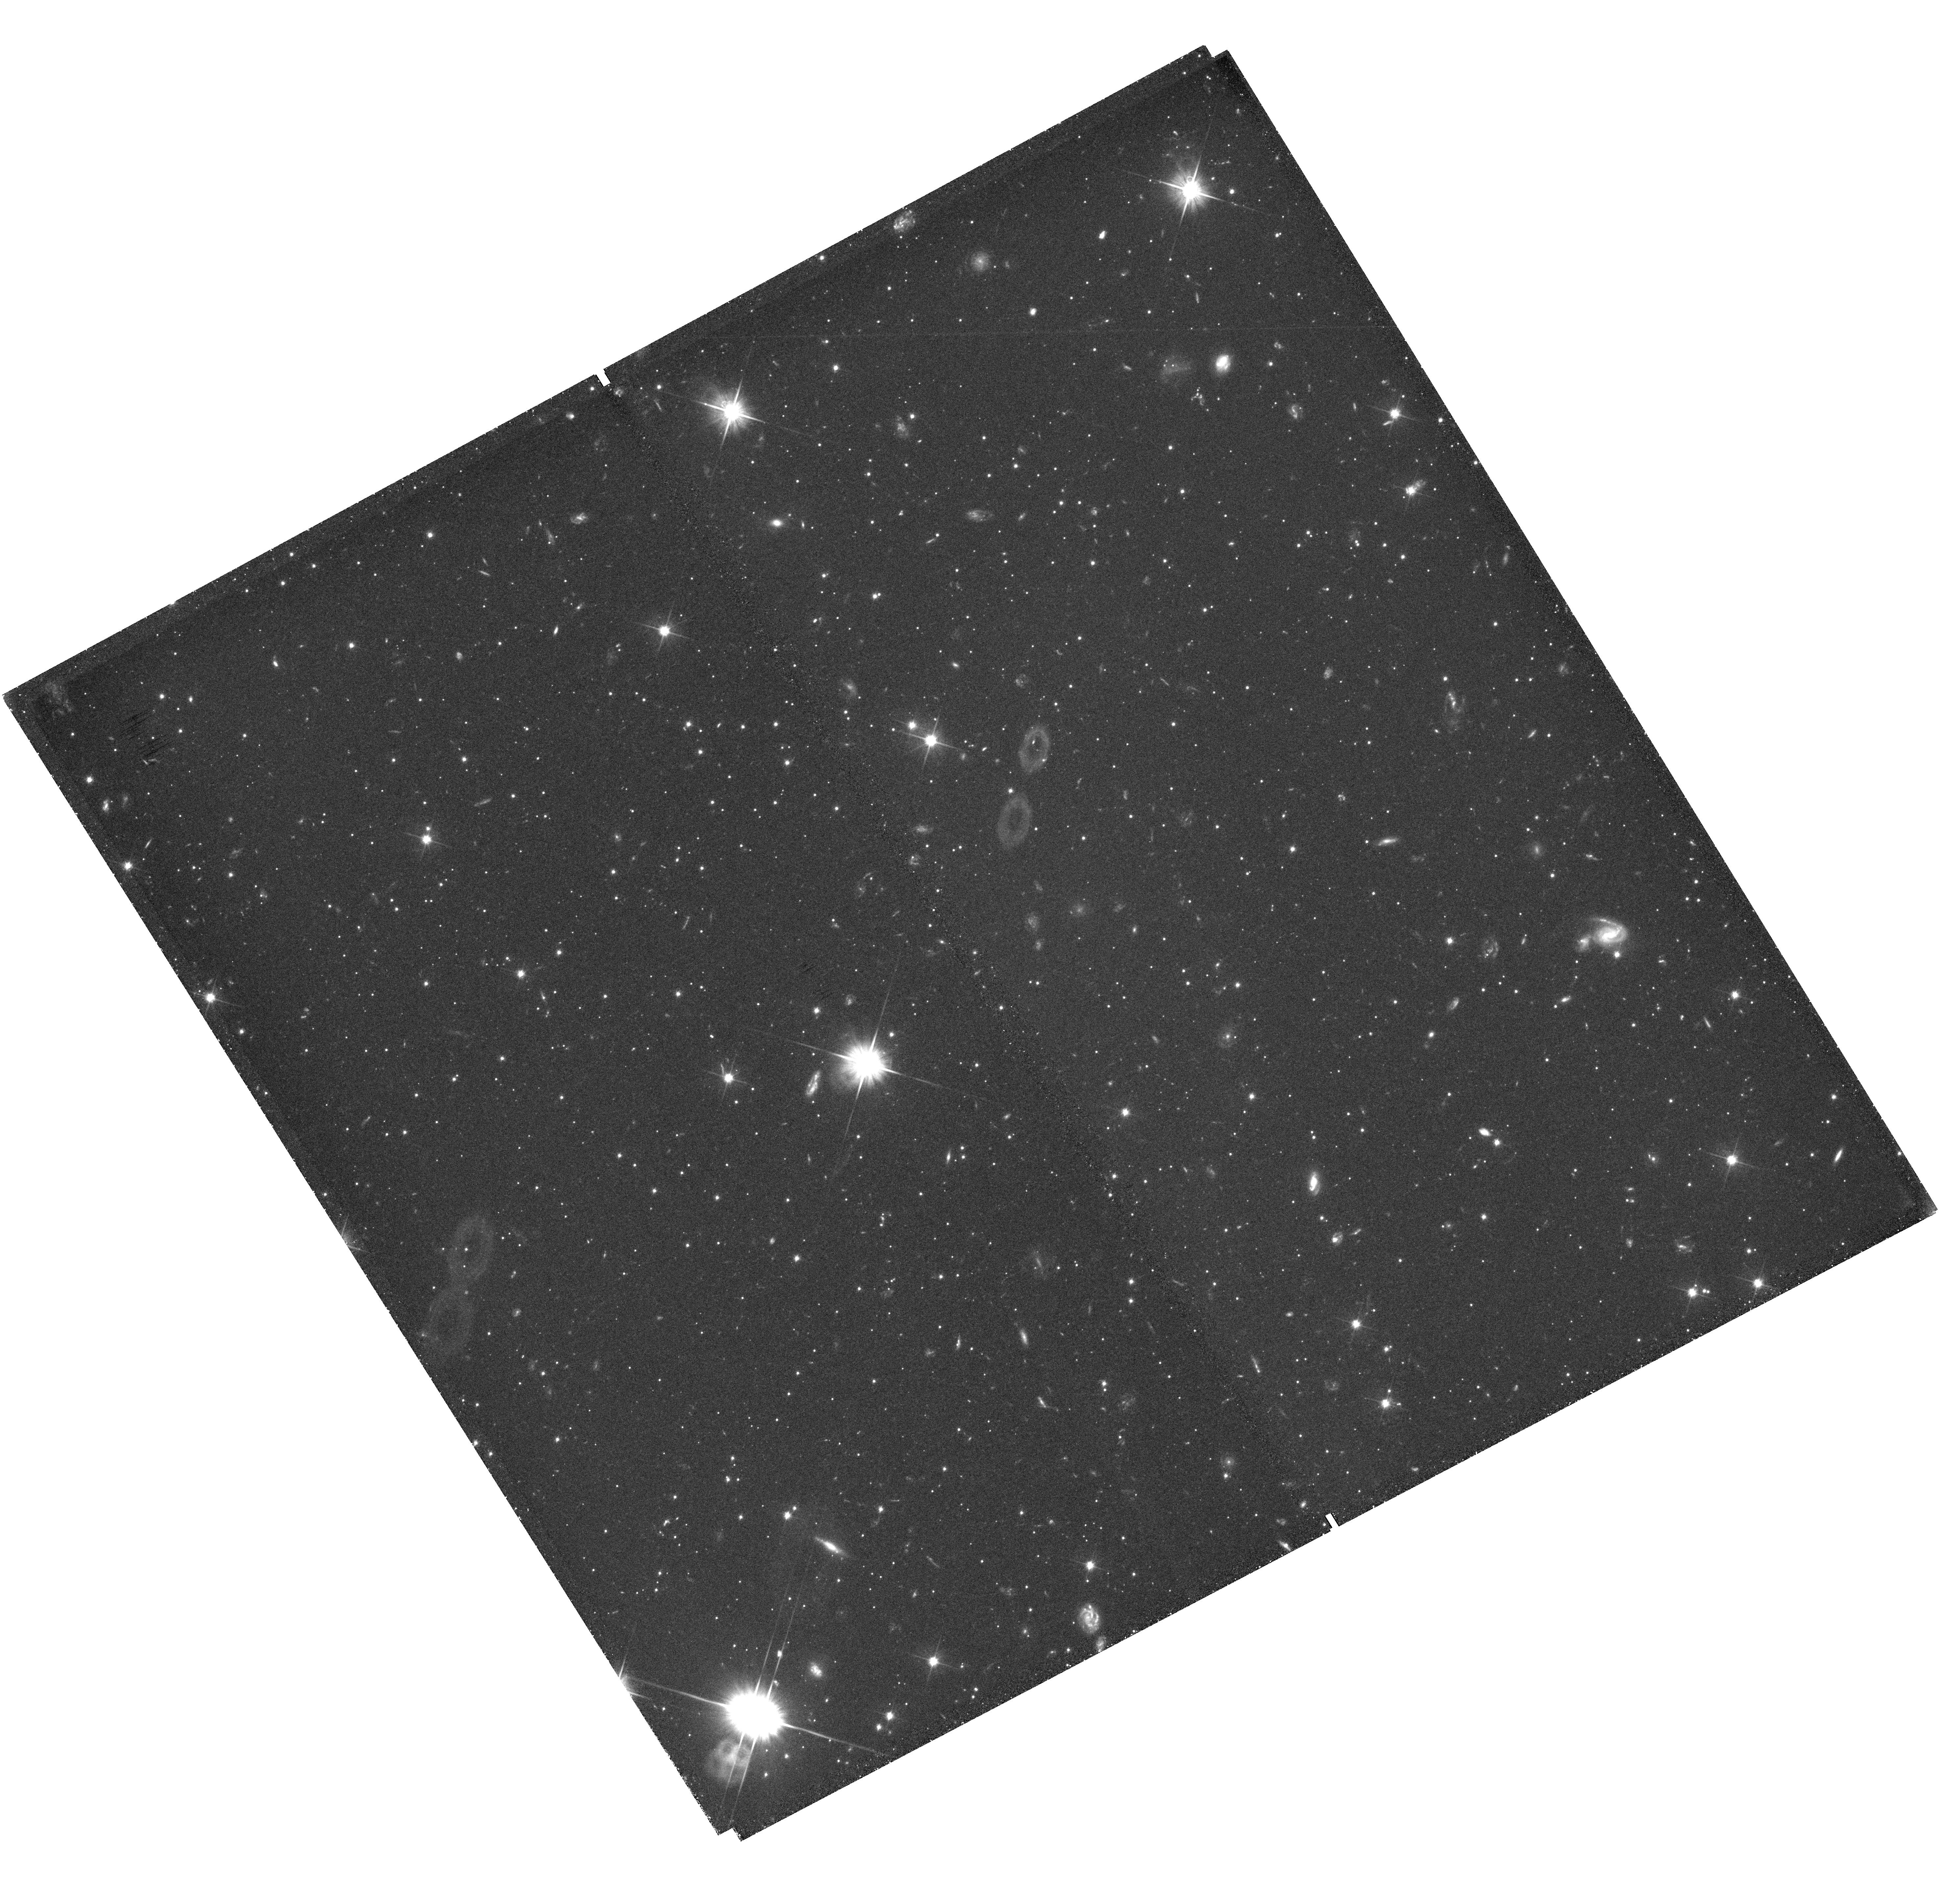
Target: field at RA 8.212°, Dec -70.453°. Instrument: WFC3/UVIS. Filter: F606W. Exposure: 1.7 h. Observation ID: hst_13673_02_wfc3_uvis_f606w_ick302

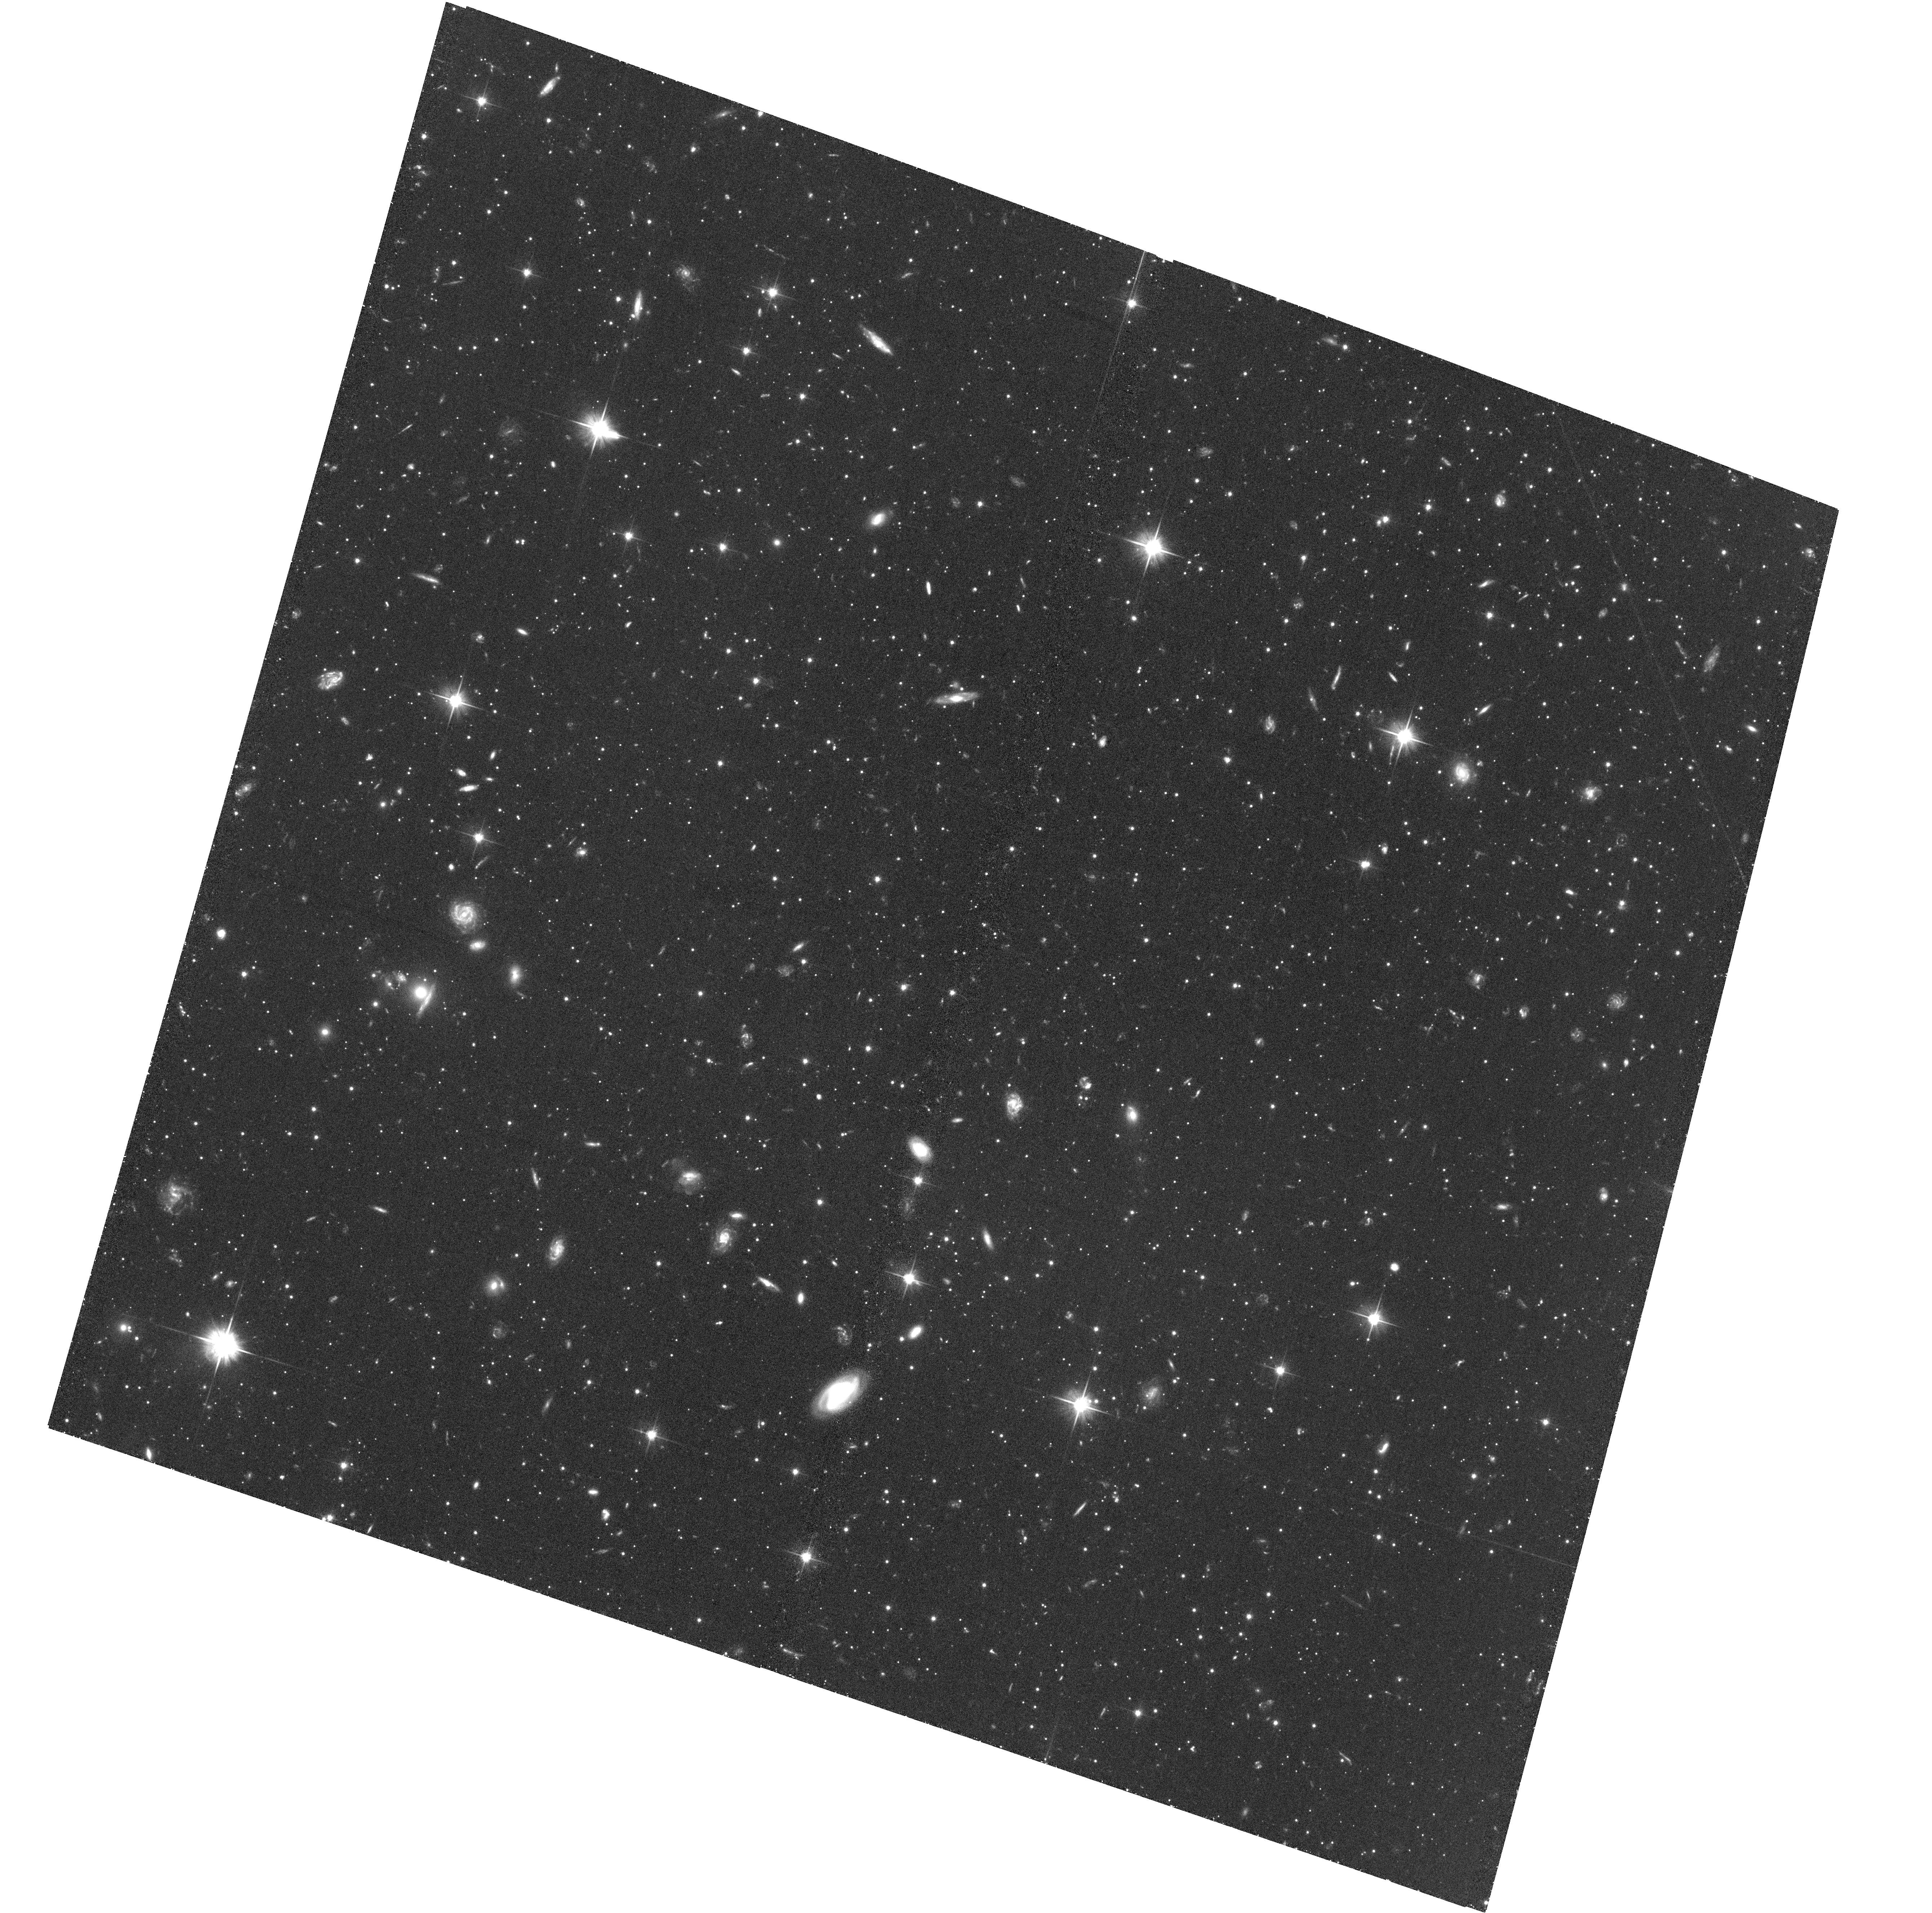
Target: QJ0033-1. Instrument: ACS/WFC. Filter: F606W. Exposure: 1.6 h. Observation ID: hst_13673_01_acs_wfc_f606w_jck301

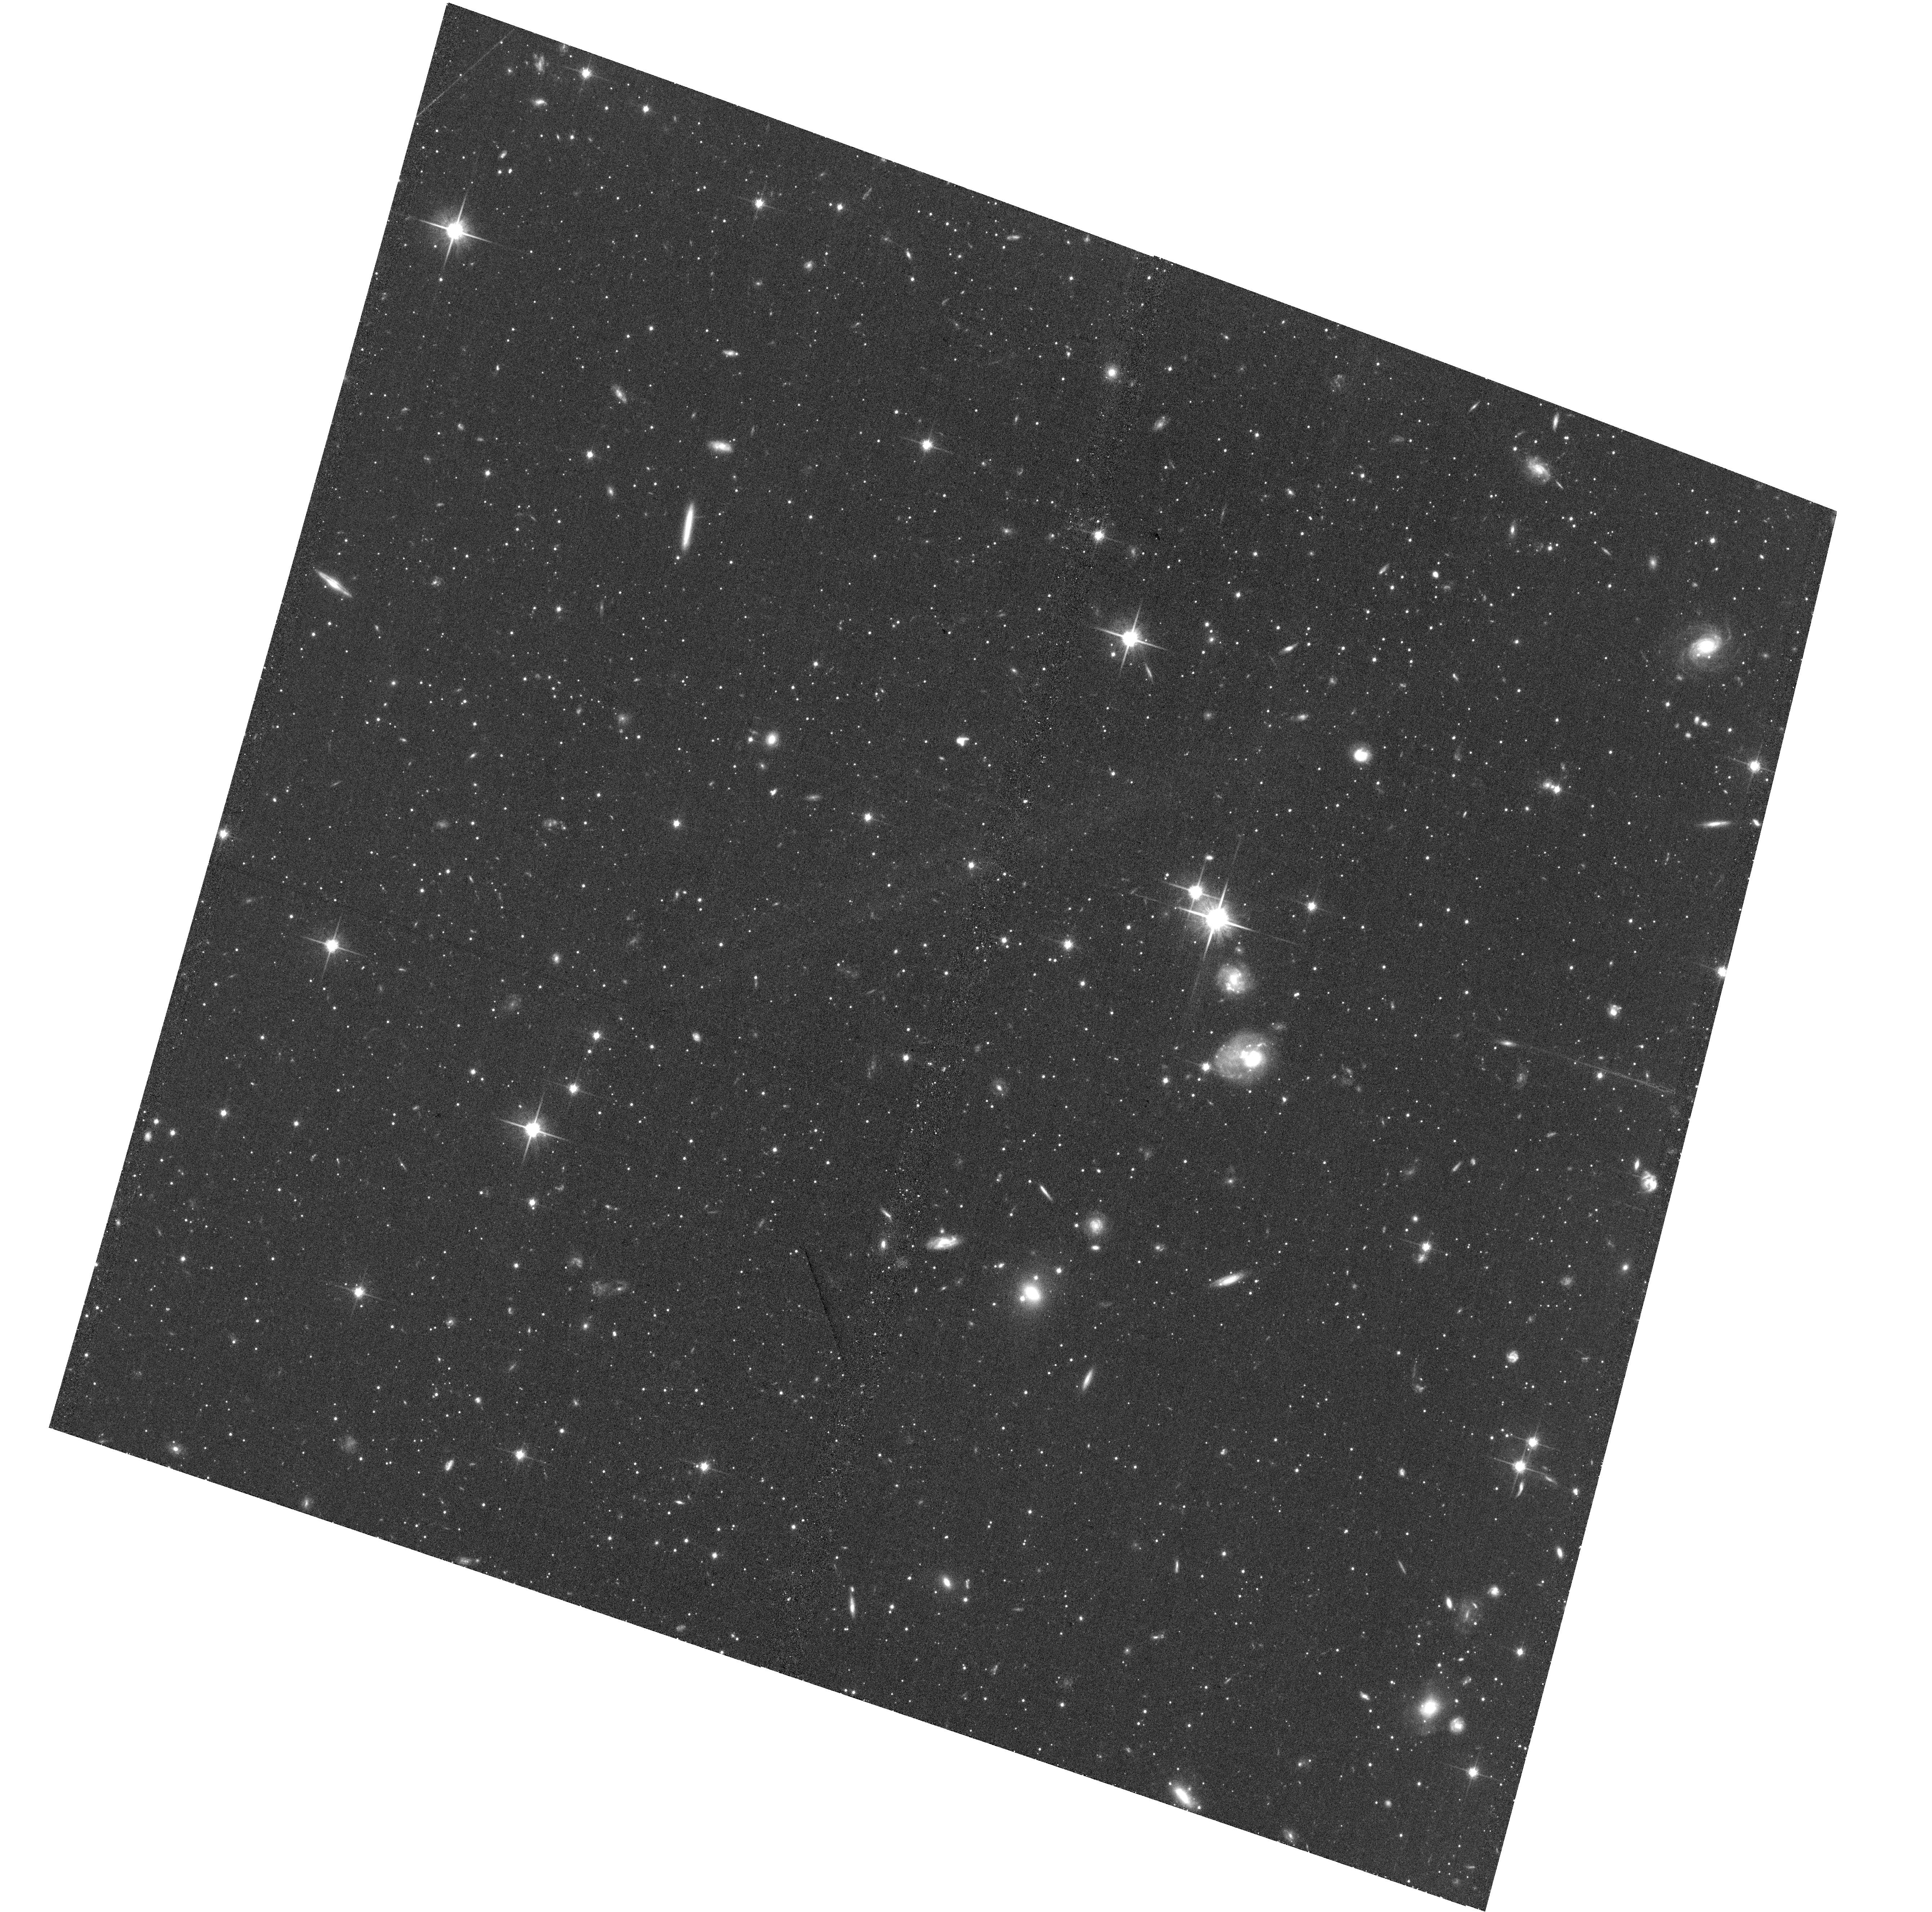
Target: QJ0033-2. Instrument: ACS/WFC. Filter: F814W. Exposure: 45 min. Observation ID: hst_13673_02_acs_wfc_f814w_jck302

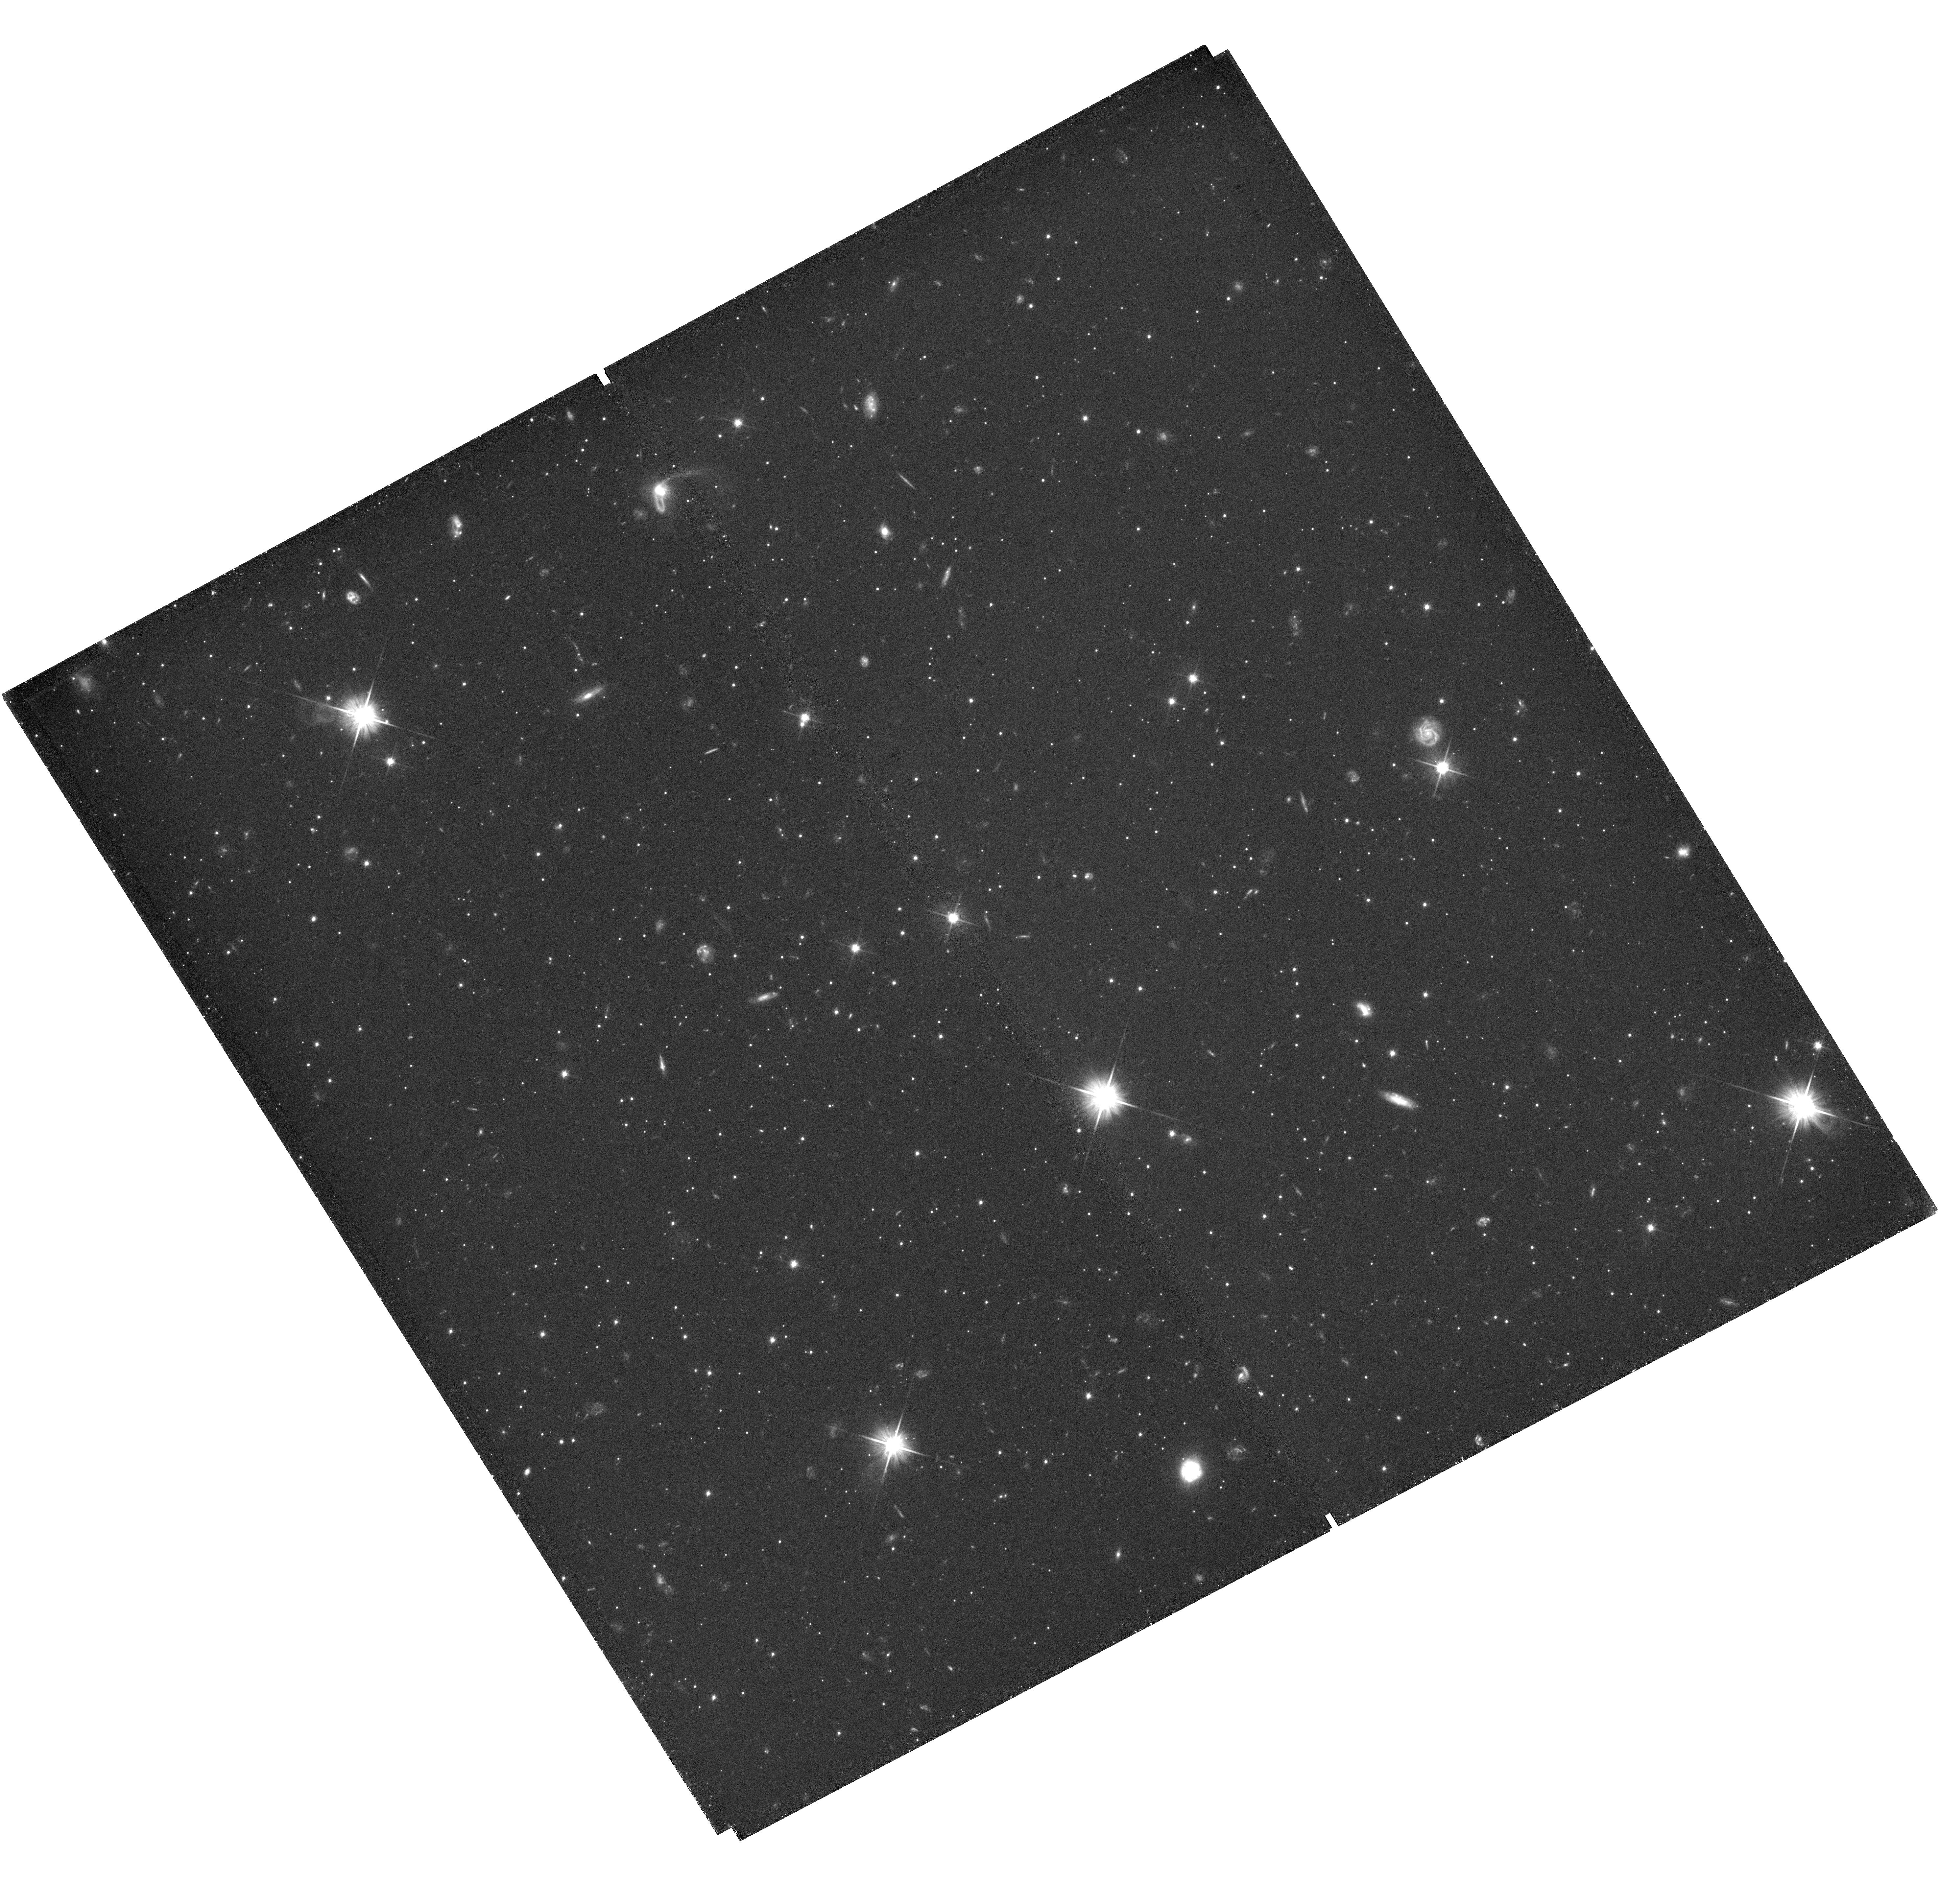
Target: field at RA 8.154°, Dec -70.393°. Instrument: WFC3/UVIS. Filter: F606W. Exposure: 1.7 h. Observation ID: hst_13673_01_wfc3_uvis_f606w_ick301

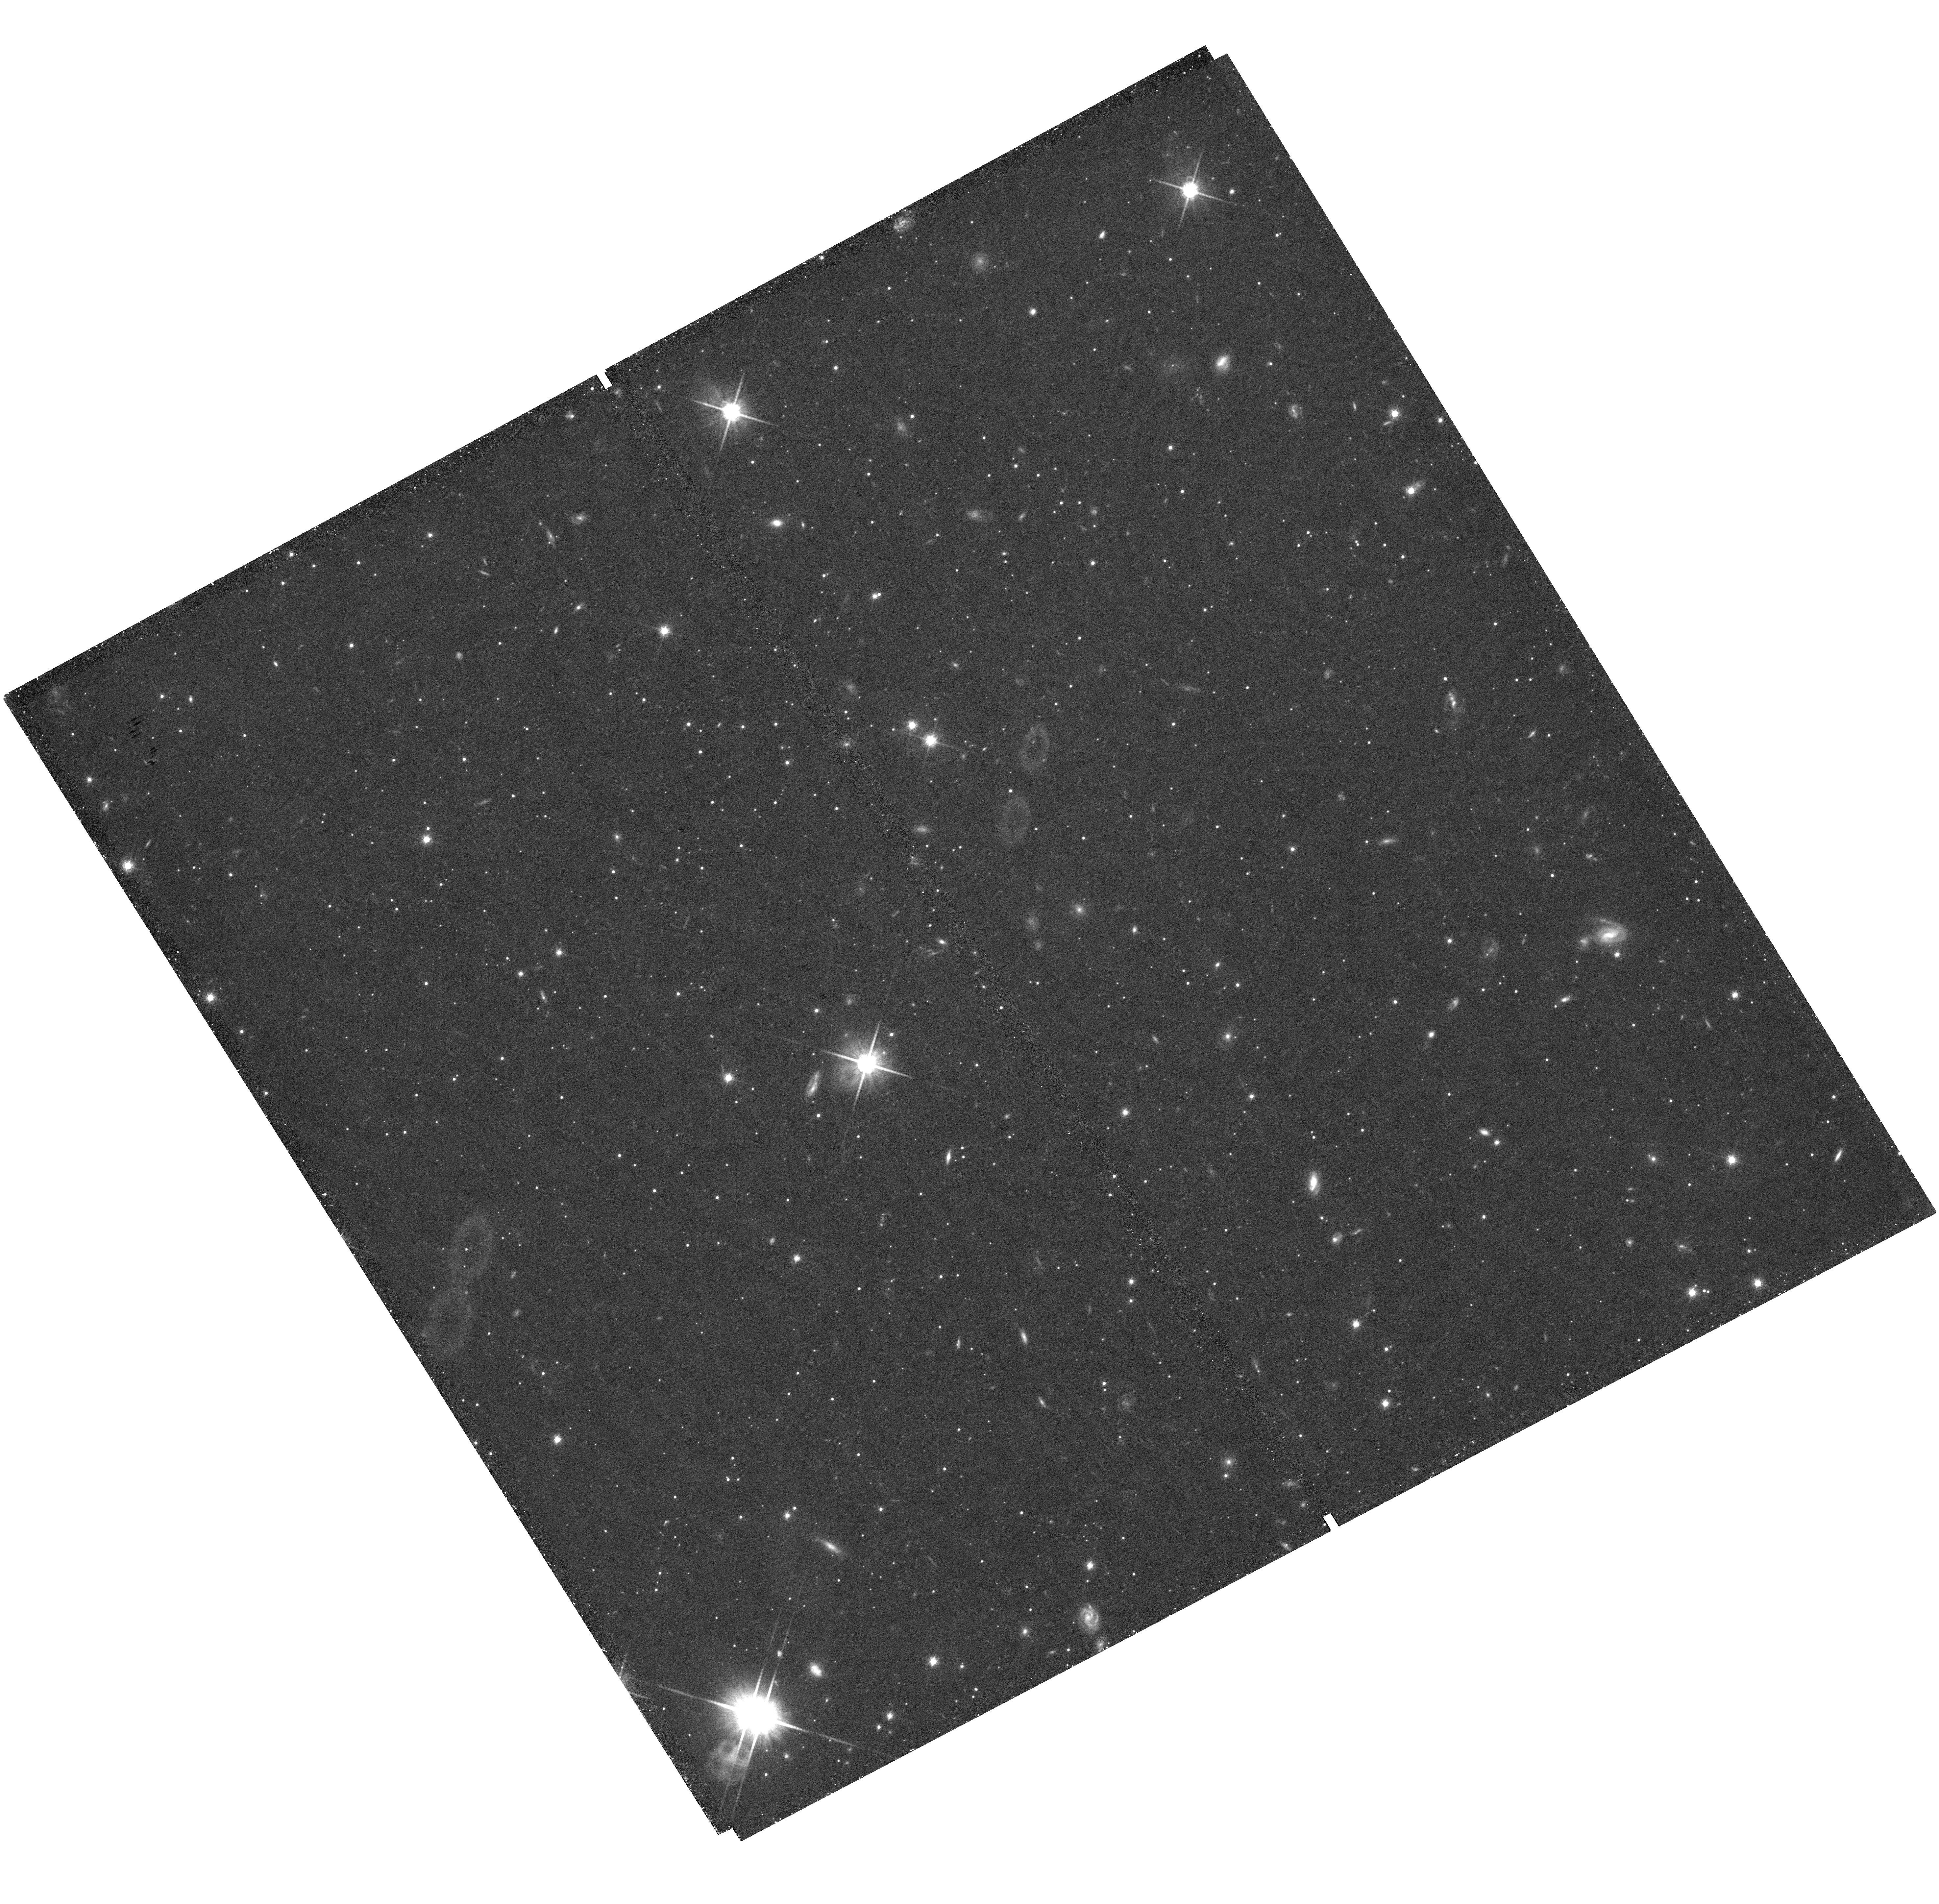
Target: field at RA 8.210°, Dec -70.454°. Instrument: WFC3/UVIS. Filter: F814W. Exposure: 48 min. Observation ID: hst_13673_02_wfc3_uvis_f814w_ick302

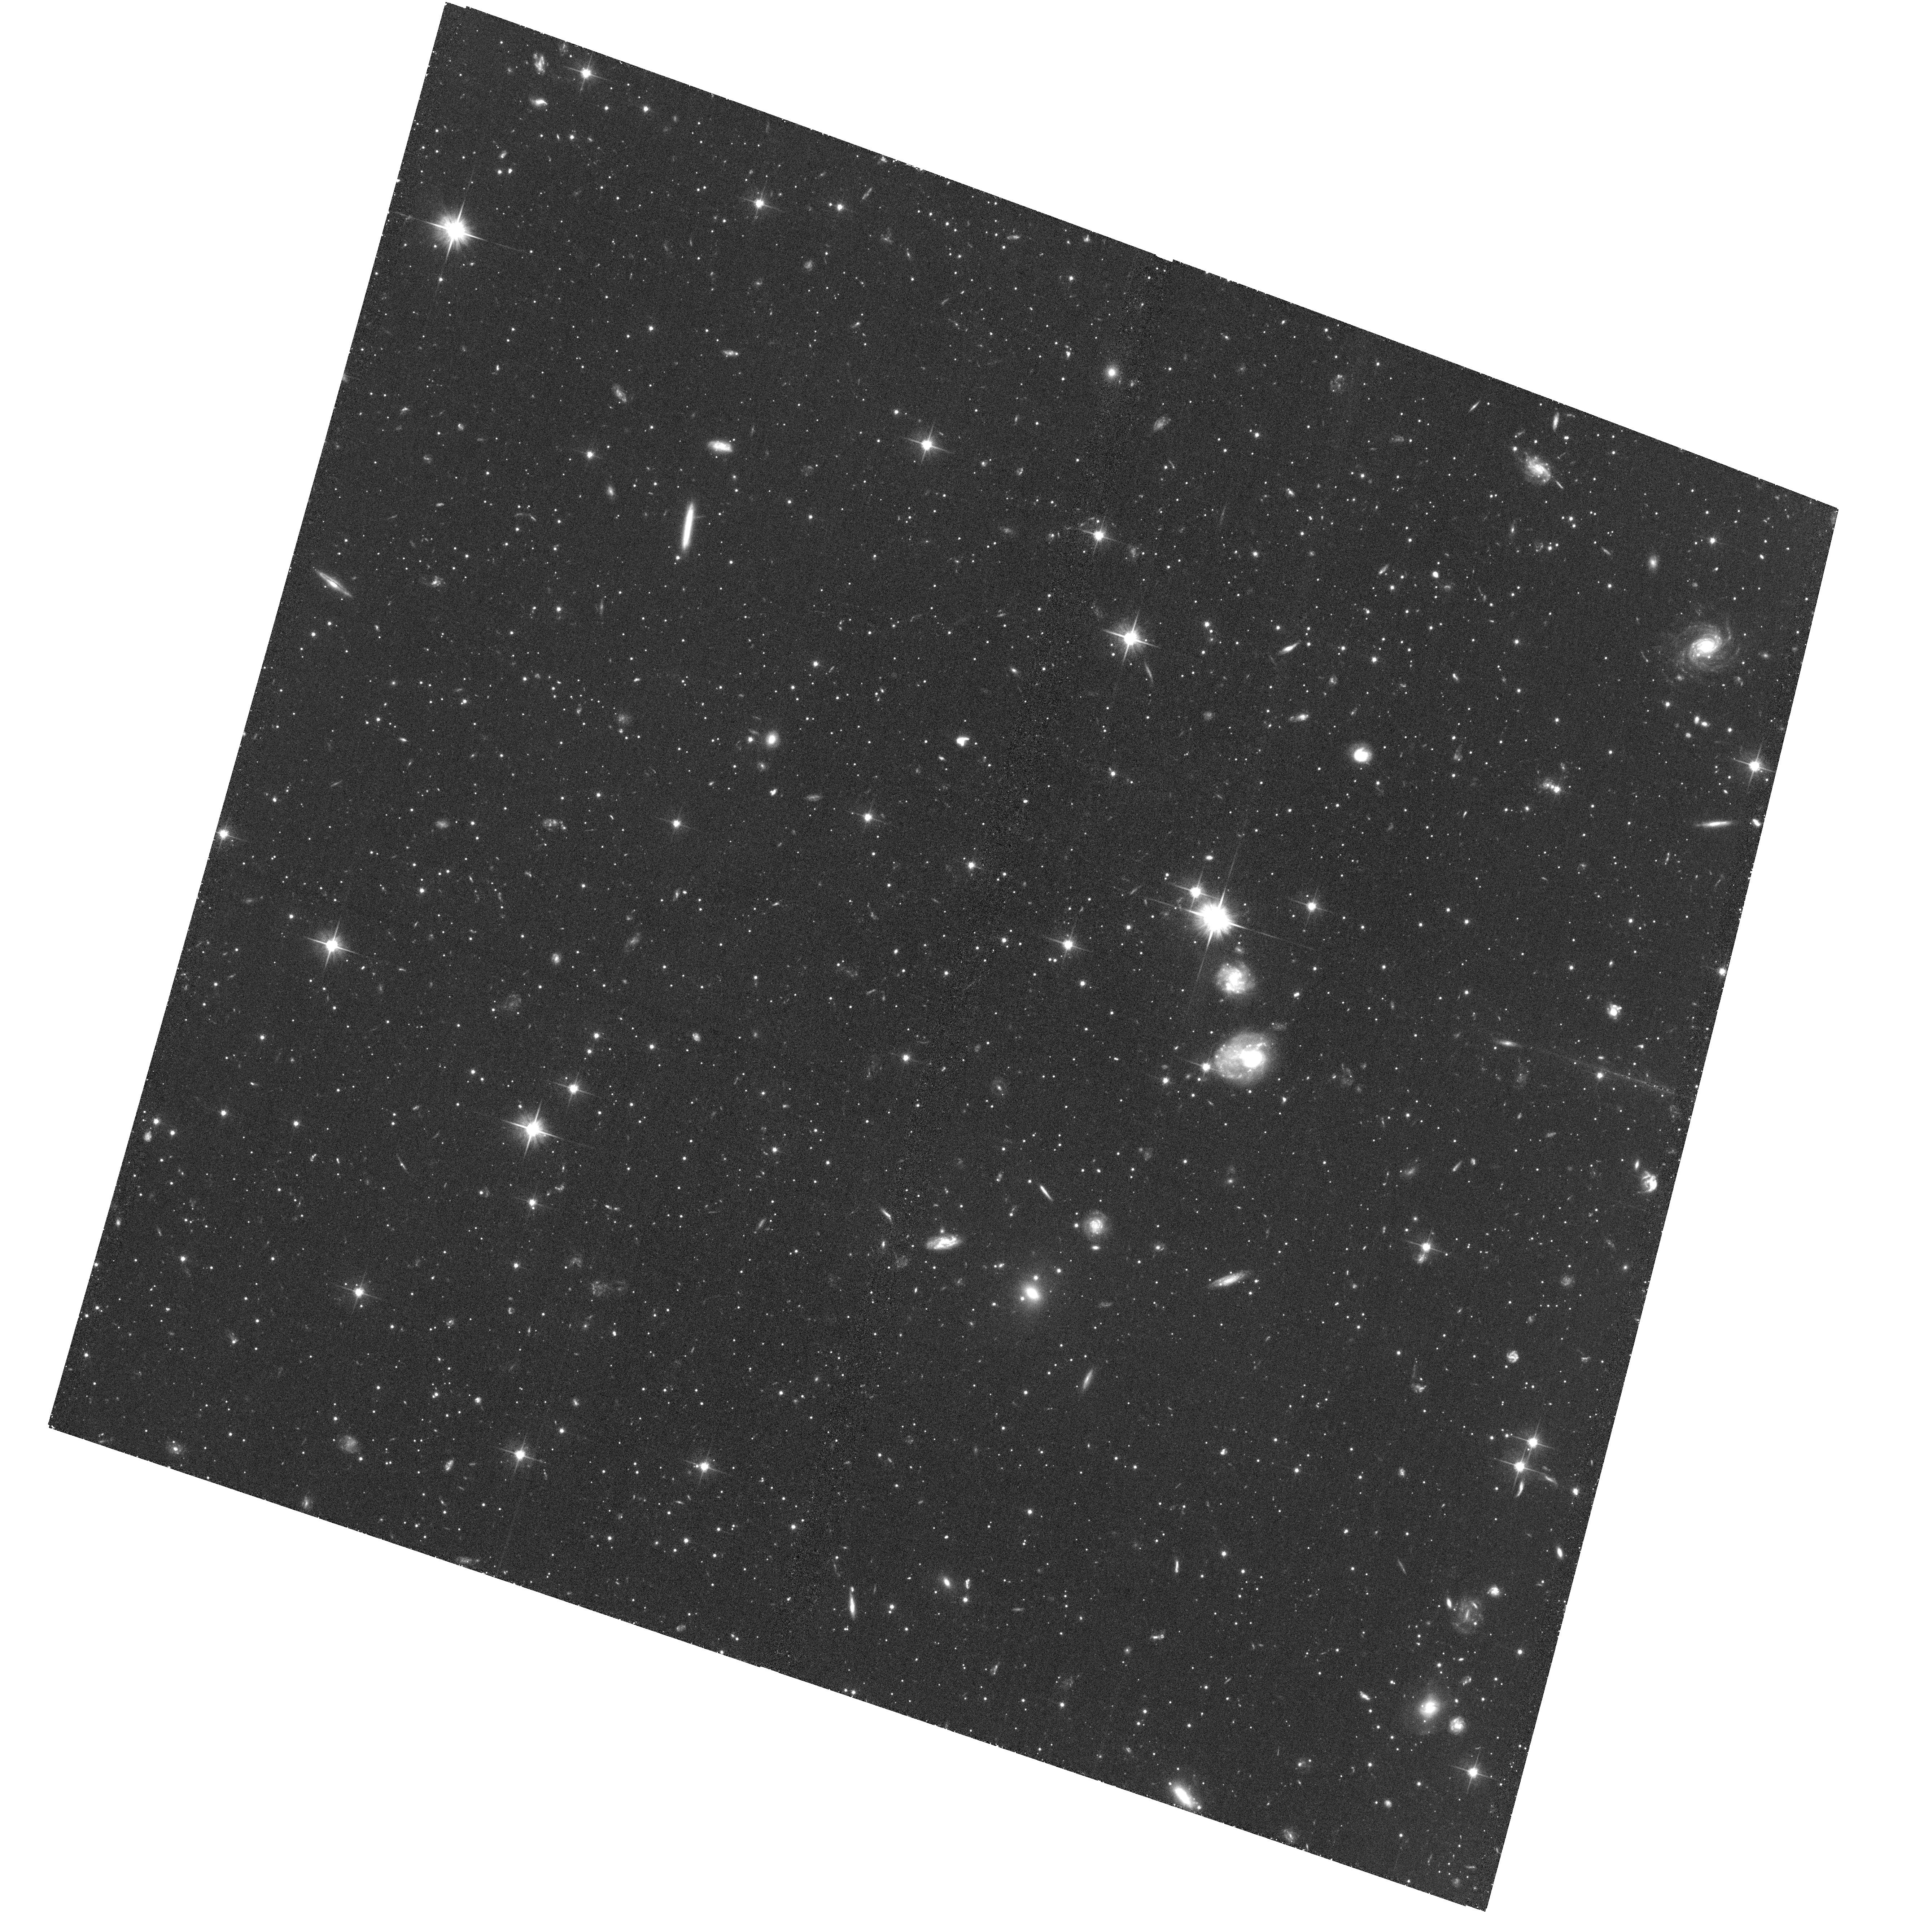
Target: QJ0033-2. Instrument: ACS/WFC. Filter: F606W. Exposure: 1.6 h. Observation ID: hst_13673_02_acs_wfc_f606w_jck302

The Metallicity Dependence of the Initial Mass Function (PI: Kalirai, Jason)

We propose to measure the metallicity dependence of the initial mass function (IMF), through a high-precision study of the stellar luminosity function in a remote halo field of the Small Magellanic Cloud (SMC). In a previous HST investigation of an [Fe/H] = -1.1 SMC halo field, we achieved one of the most accurate measurements of the stellar IMF to date. Based on resolved photometry of 10, 000 stars, we demonstrated that the IMF over a mass of M = 0.37 to 0.93 Msun is a single power law with slope \alpha = -1.90 (dN/dM = M^\alpha; 3-sigma uncertainty of +0.15, -0.10). Comparing our measurement directly to high-precision local studies of the stellar IMF for stars with the same mass range but [Fe/H] = 0 provides firm new evidence that the IMF is flattening at low metallicities. Using 6 orbits on HST, we propose to now compare our IMF from the Kalirai et al. (2013) study to a new SMC halo field with a very similar set of general properties (e.g., density, star formation history, distance, binary fraction), yet one that is 3 times more metal-poor at [Fe/H] = -1.6. This new field has been carefully chosen from a large ground-based imaging and VLT multiobject spectroscopic survey as the most metal-poor population that is well characterized in the Magellenic Clouds. Using both the ACS and WFC3 instruments simultaneously on HST, we will measure ~3000 stars along the unevolved main-sequence of this population from F606W = 23 - 28.1. Over a mass range of M = 0.40 to 0.90 Msun, these measurements will provide a controlled experiment to determine the power-law slope of the IMF to an accuracy of 0.20, and yield a sensitive characterization of its metallicity dependence.